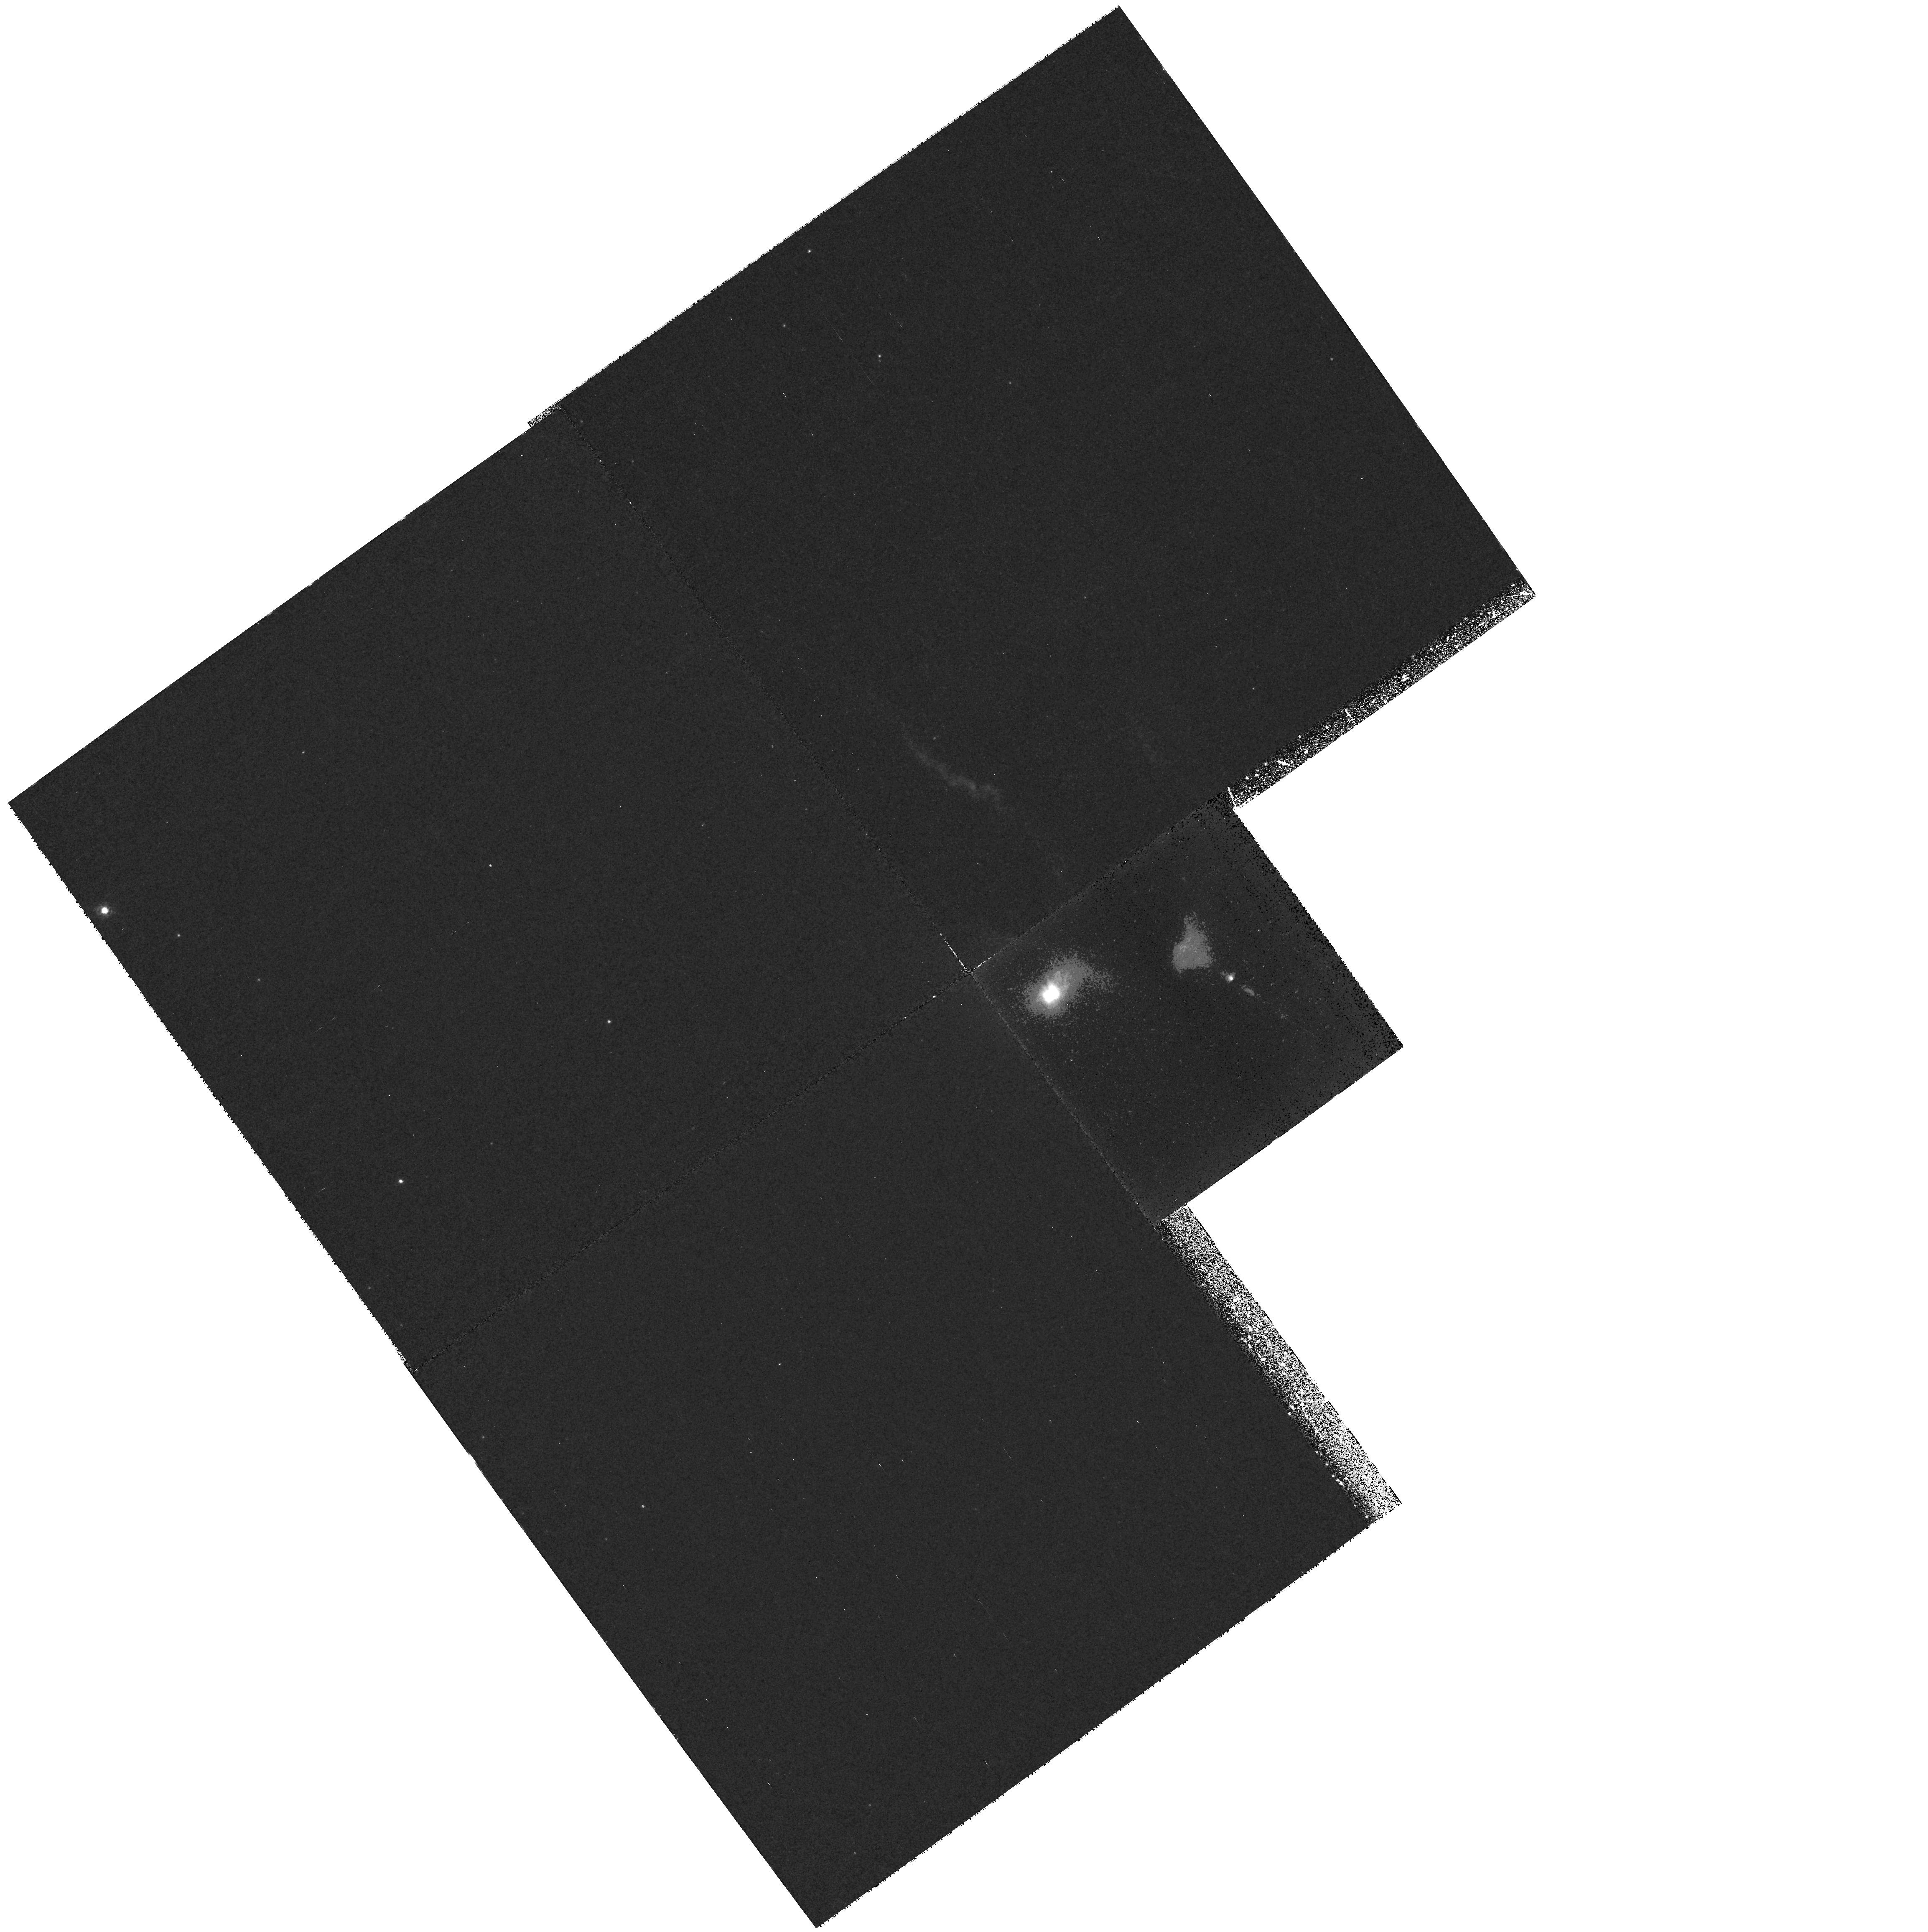
Target: FS-TAU. Instrument: WFPC2/PC. Filter: F673N. Exposure: 1.4 h. Observation ID: hst_6759_01_wfpc2_pc_f673n_u3ma01

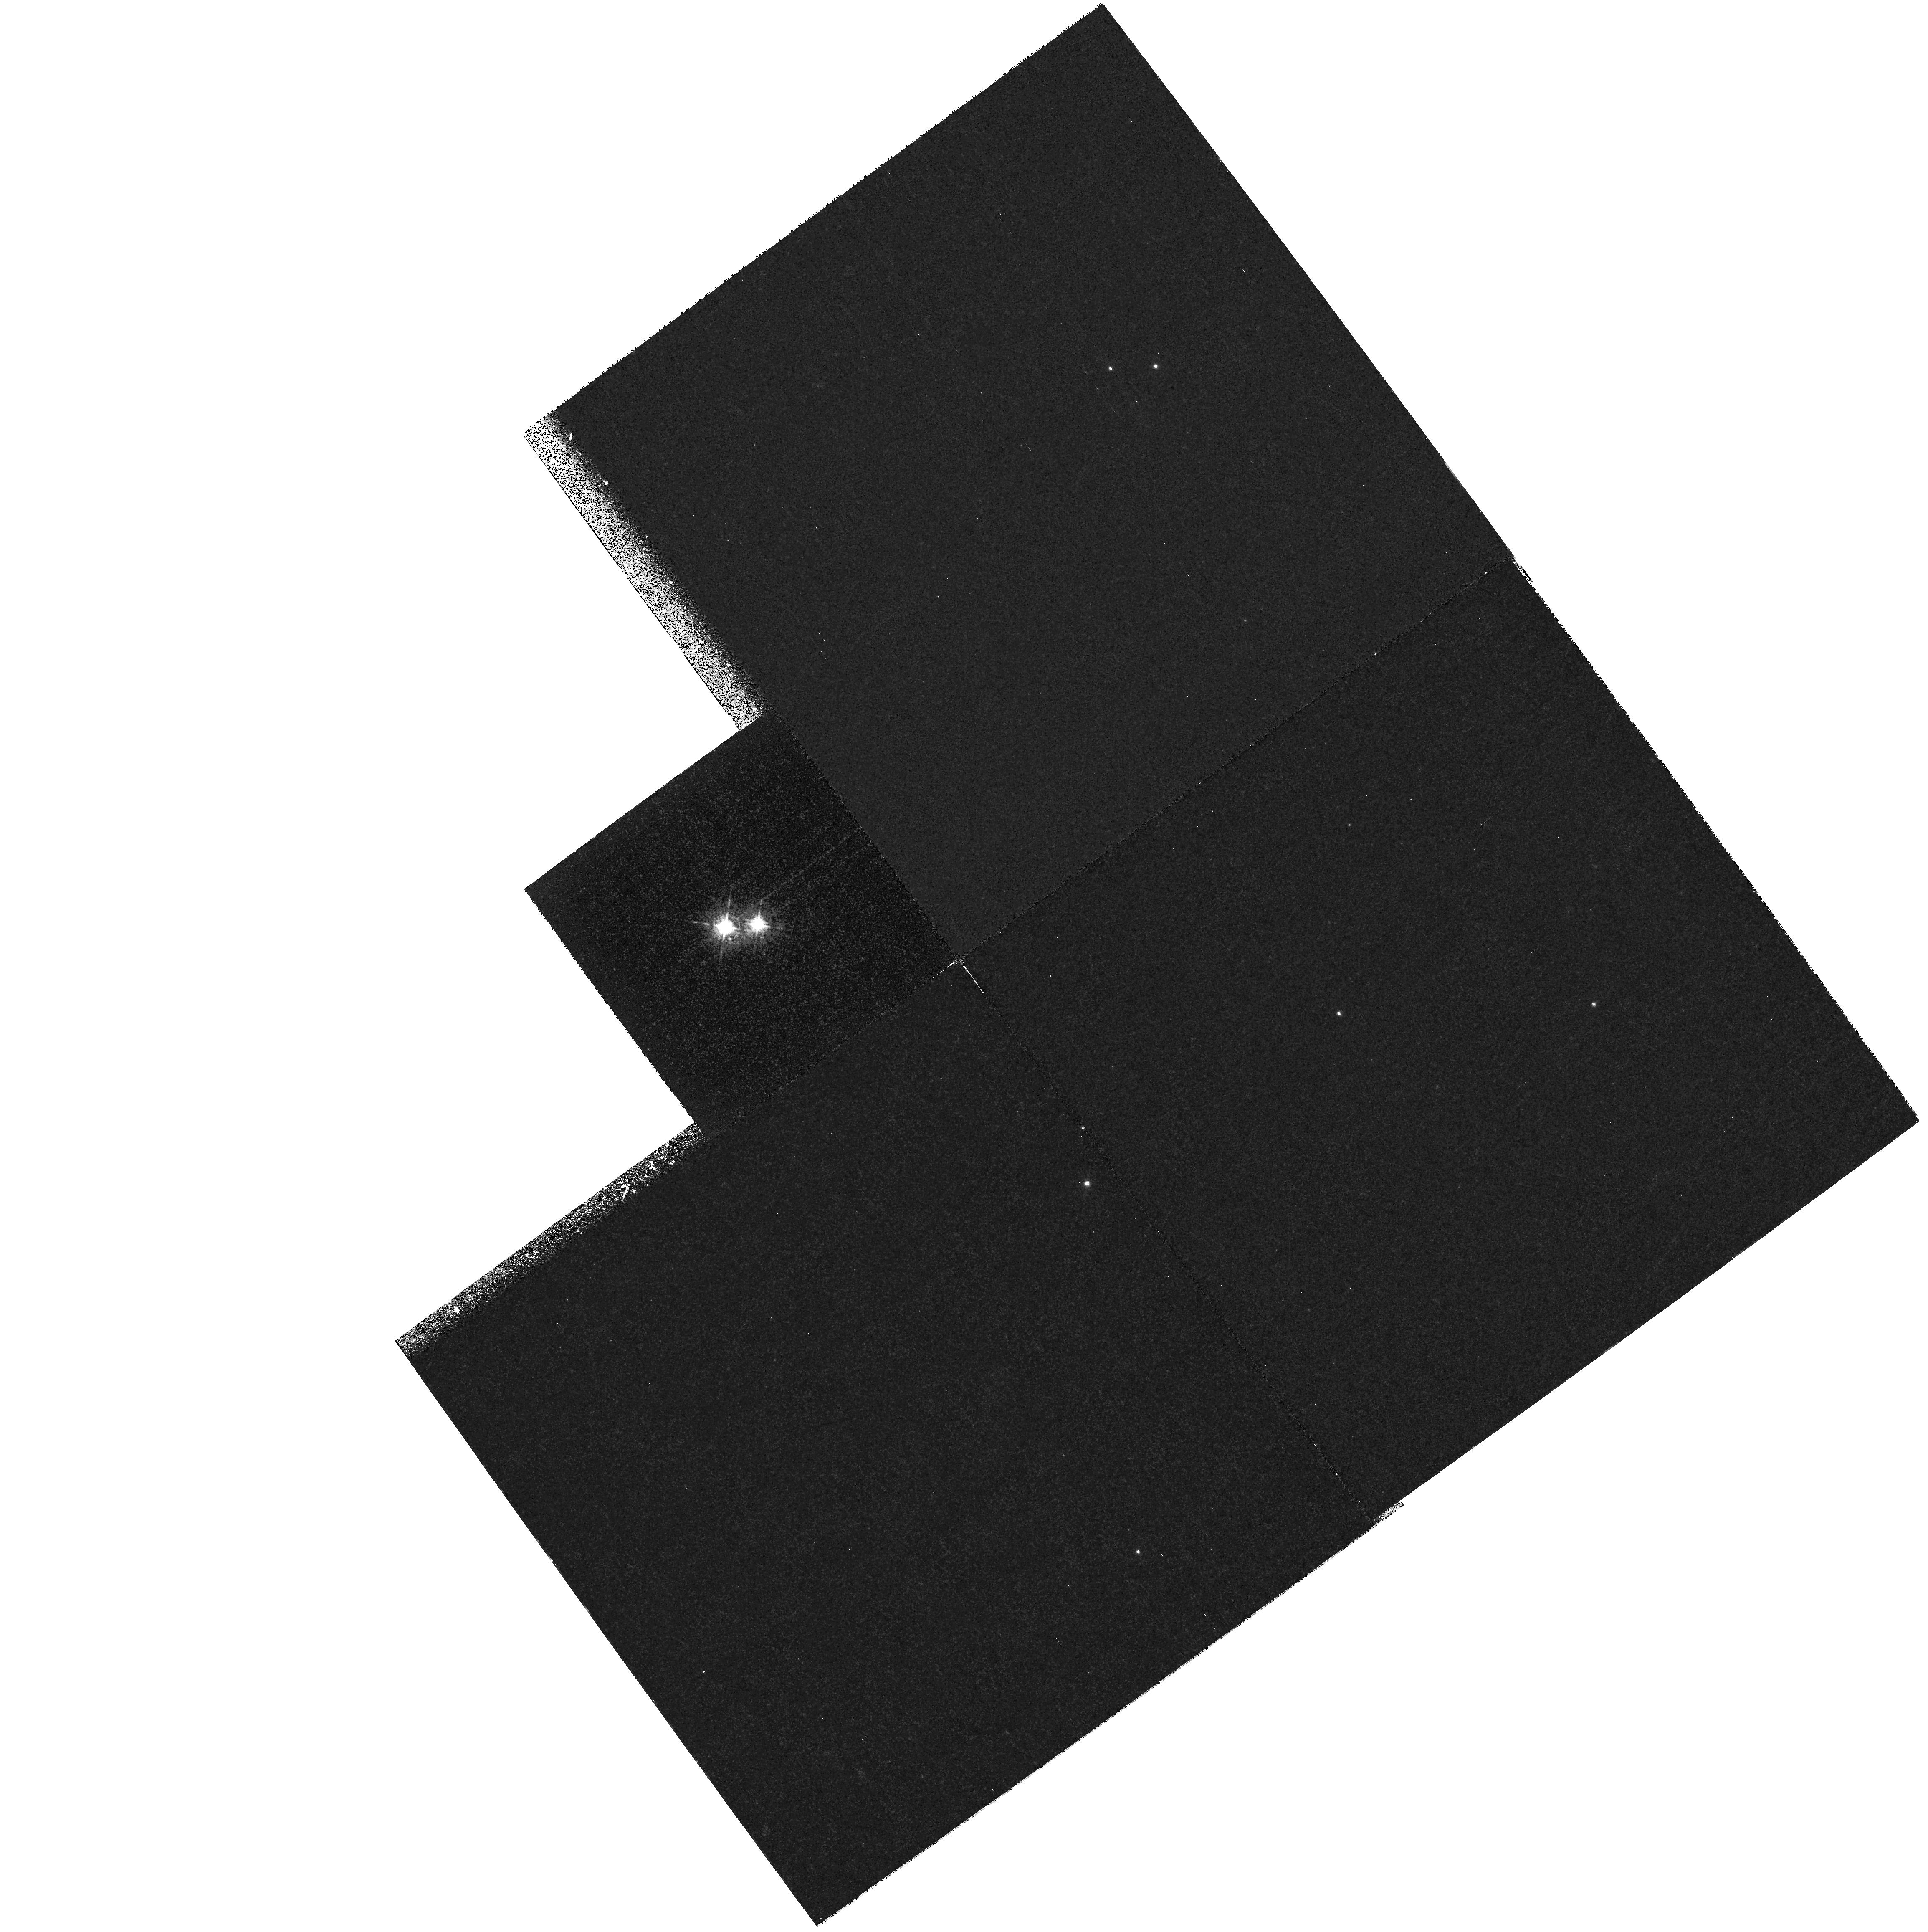
Target: UZ-TAU. Instrument: WFPC2/PC. Filter: F631N. Exposure: 52 min. Observation ID: hst_6759_02_wfpc2_pc_f631n_u3ma02

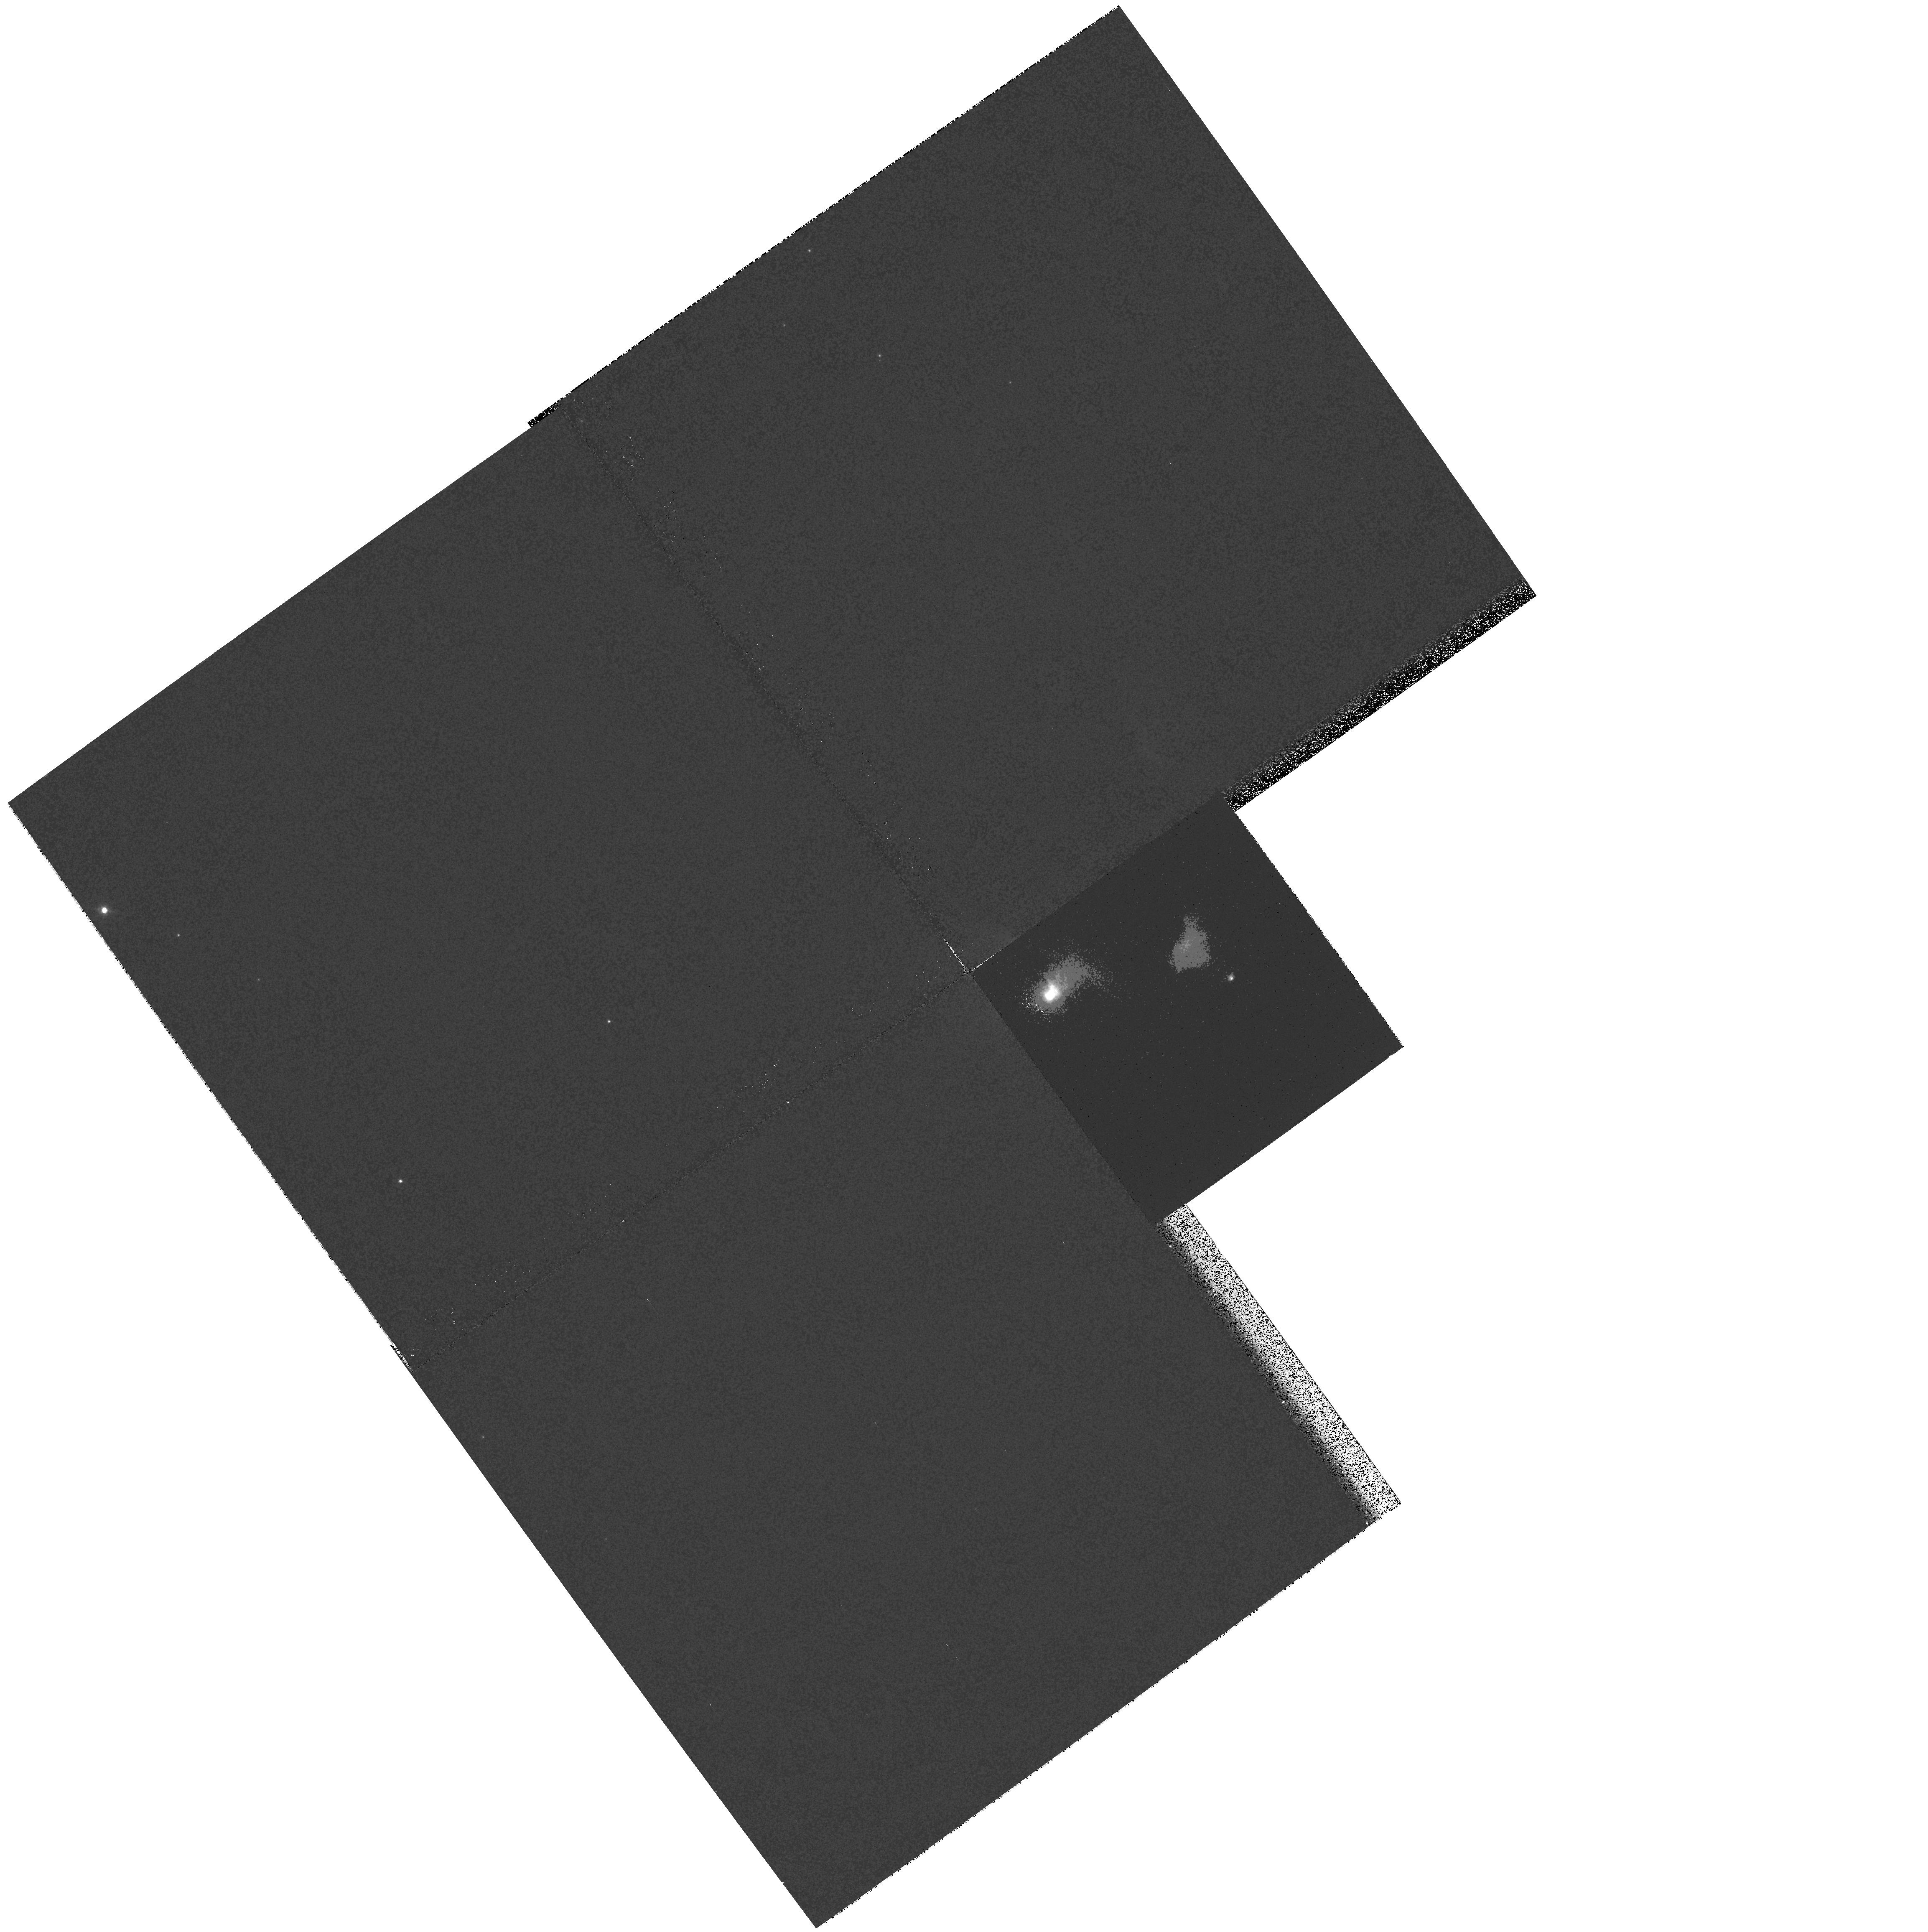
Target: FS-TAU. Instrument: WFPC2/PC. Filter: F569W. Exposure: 5 min. Observation ID: hst_6759_01_wfpc2_pc_f569w_u3ma01

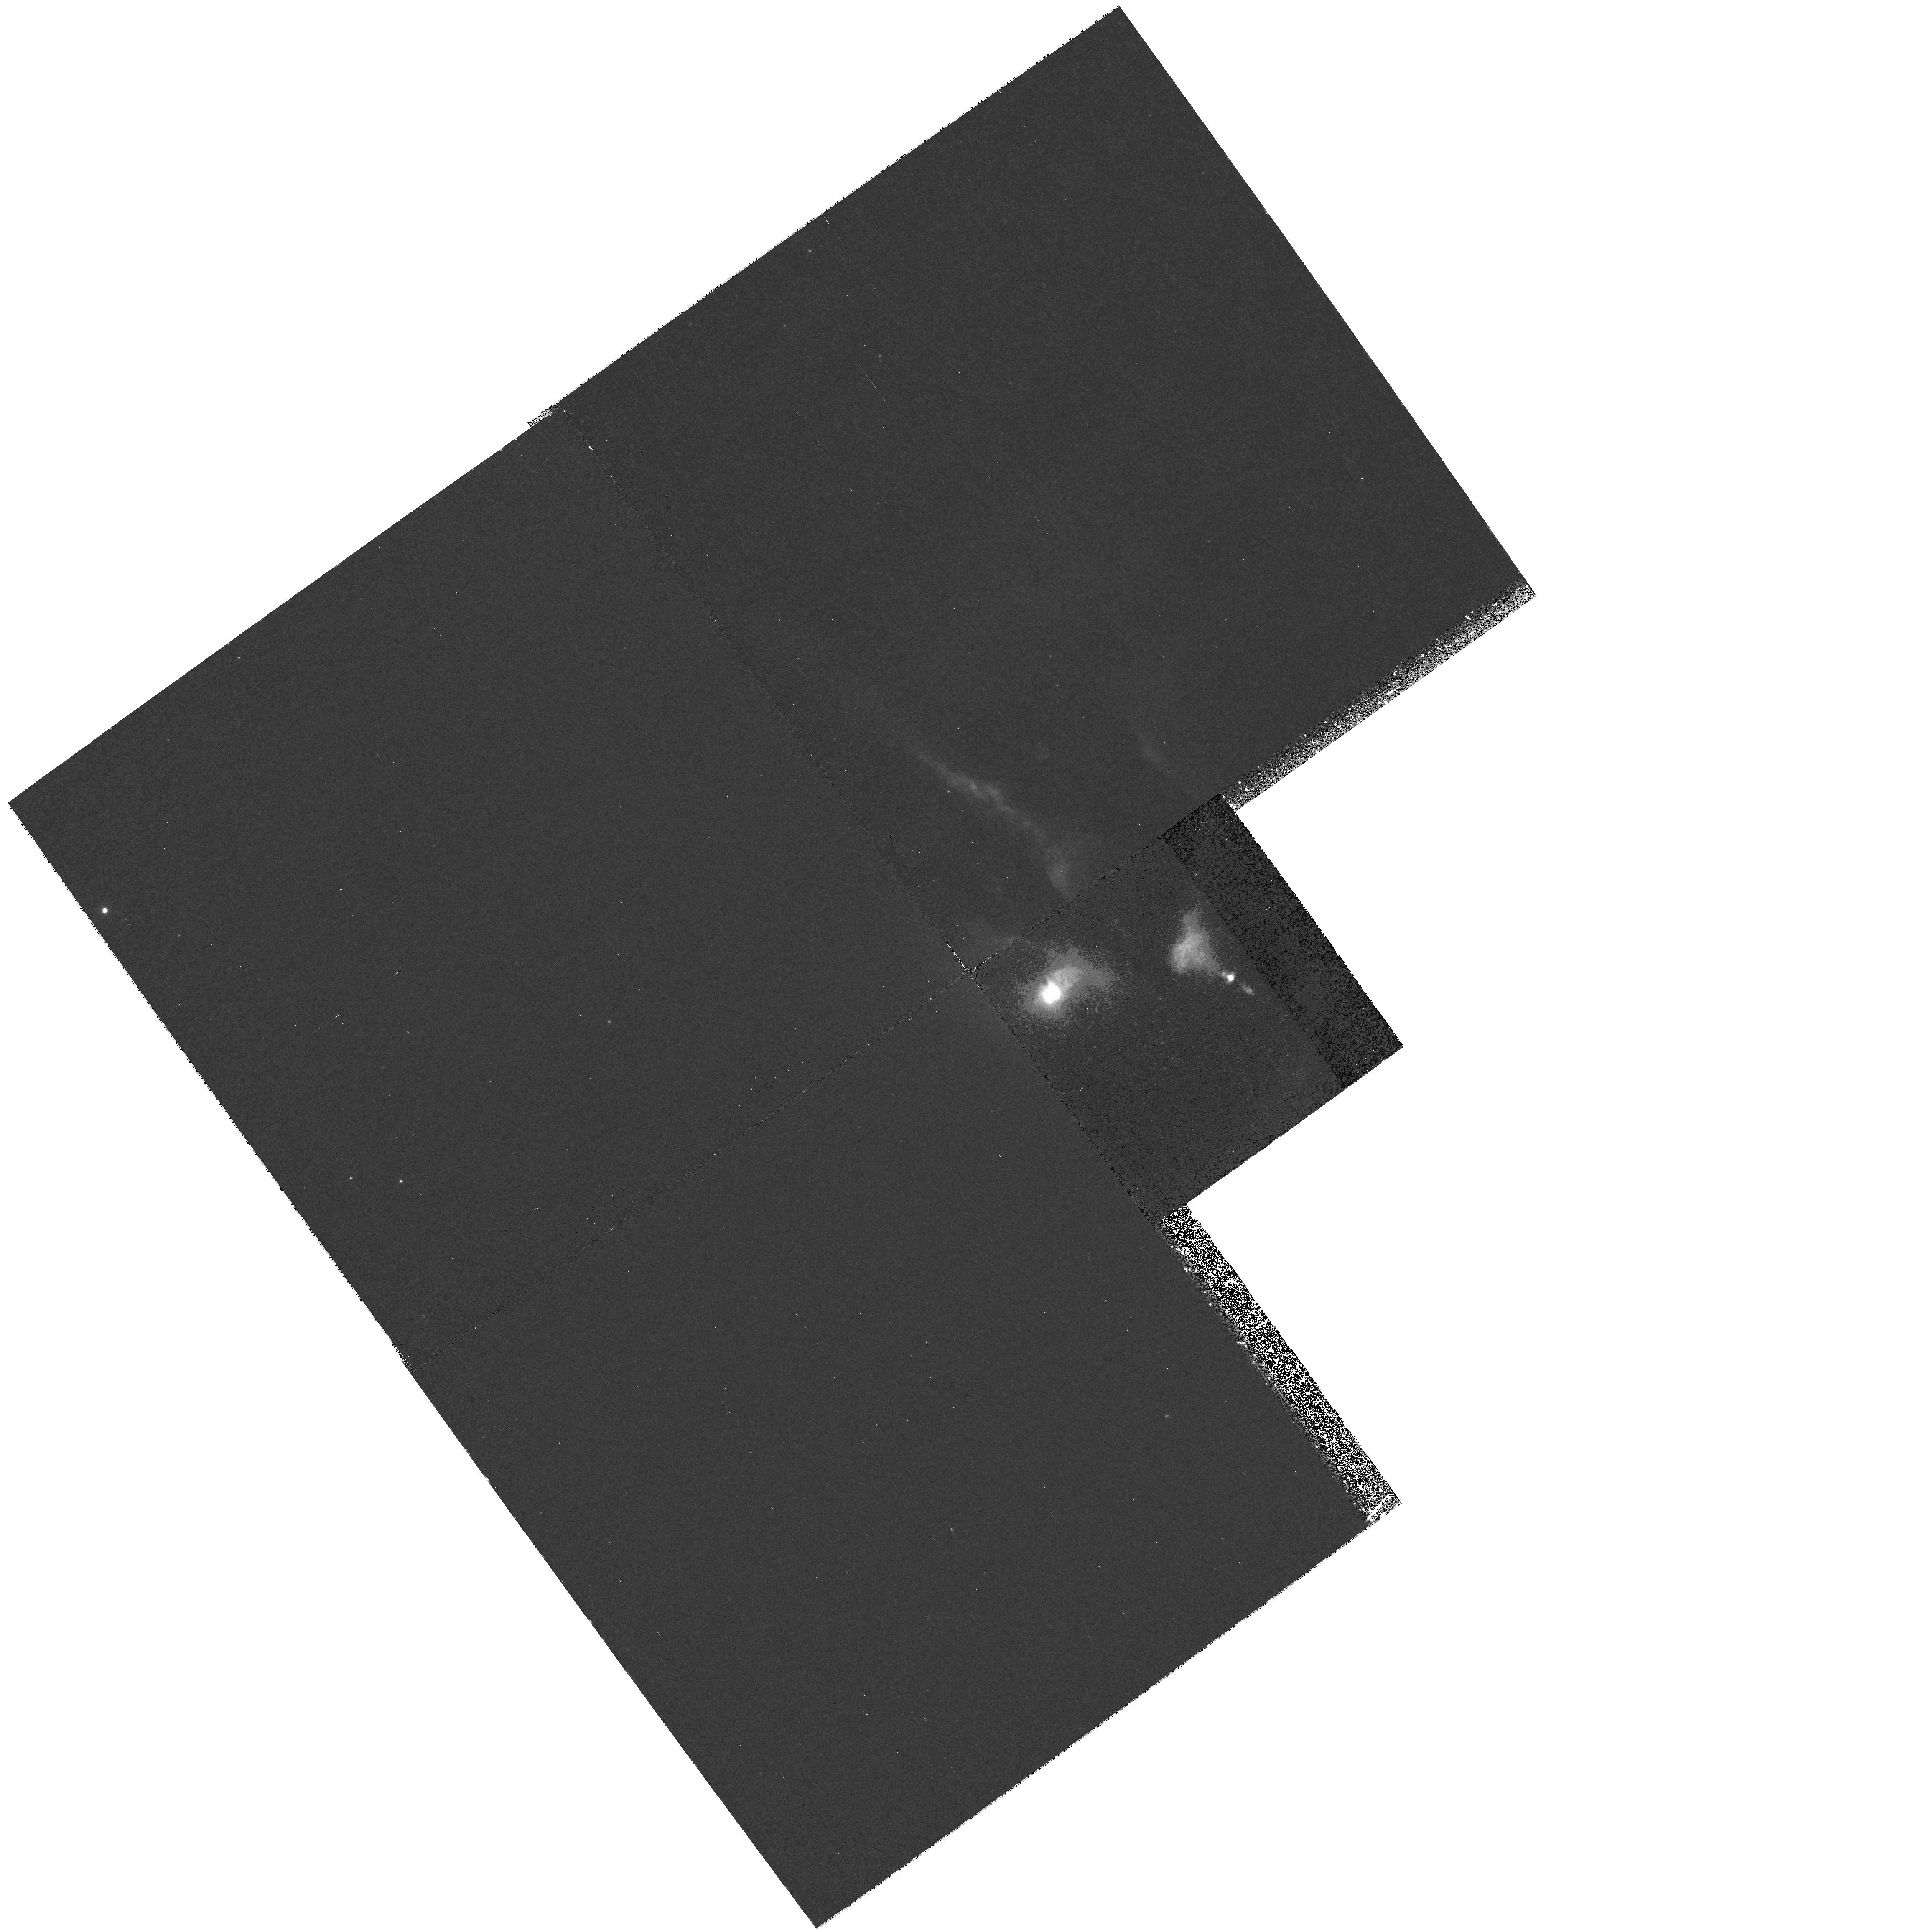
Target: FS-TAU. Instrument: WFPC2/PC. Filter: F656N. Exposure: 1.1 h. Observation ID: hst_6759_01_wfpc2_pc_f656n_u3ma01

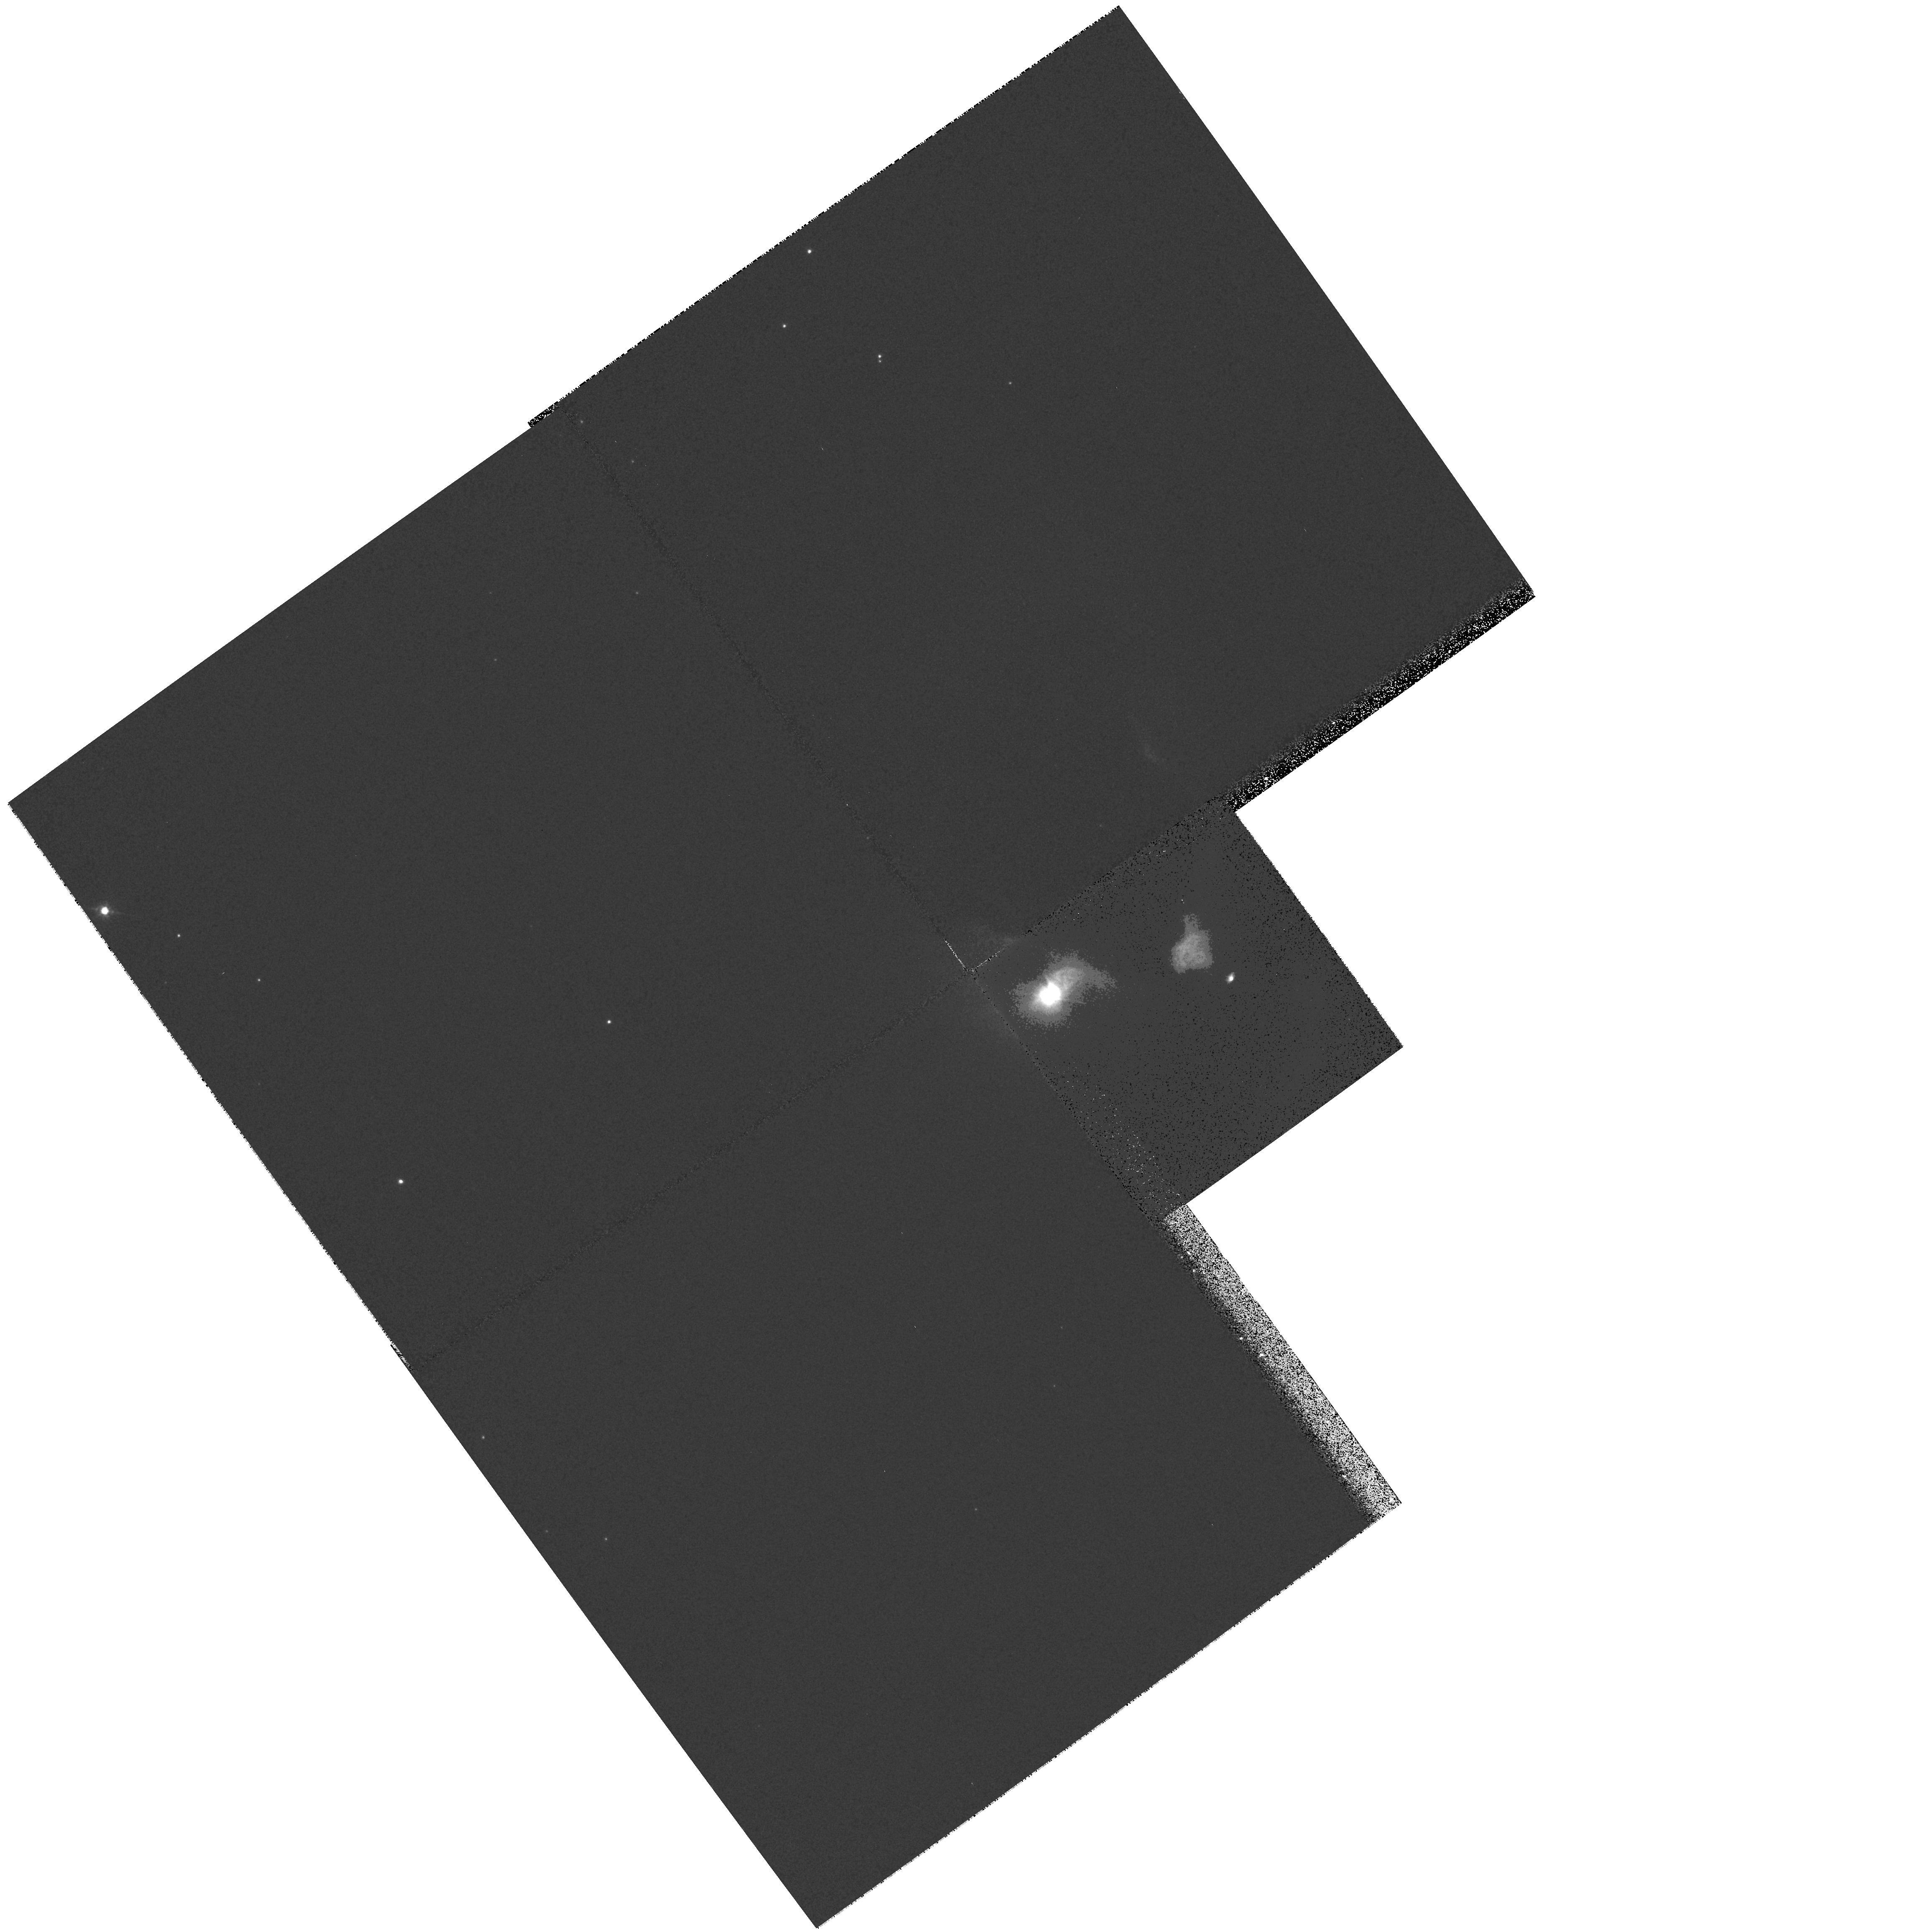
Target: FS-TAU. Instrument: WFPC2/PC. Filter: F791W. Exposure: 5 min. Observation ID: hst_6759_01_wfpc2_pc_f791w_u3ma01

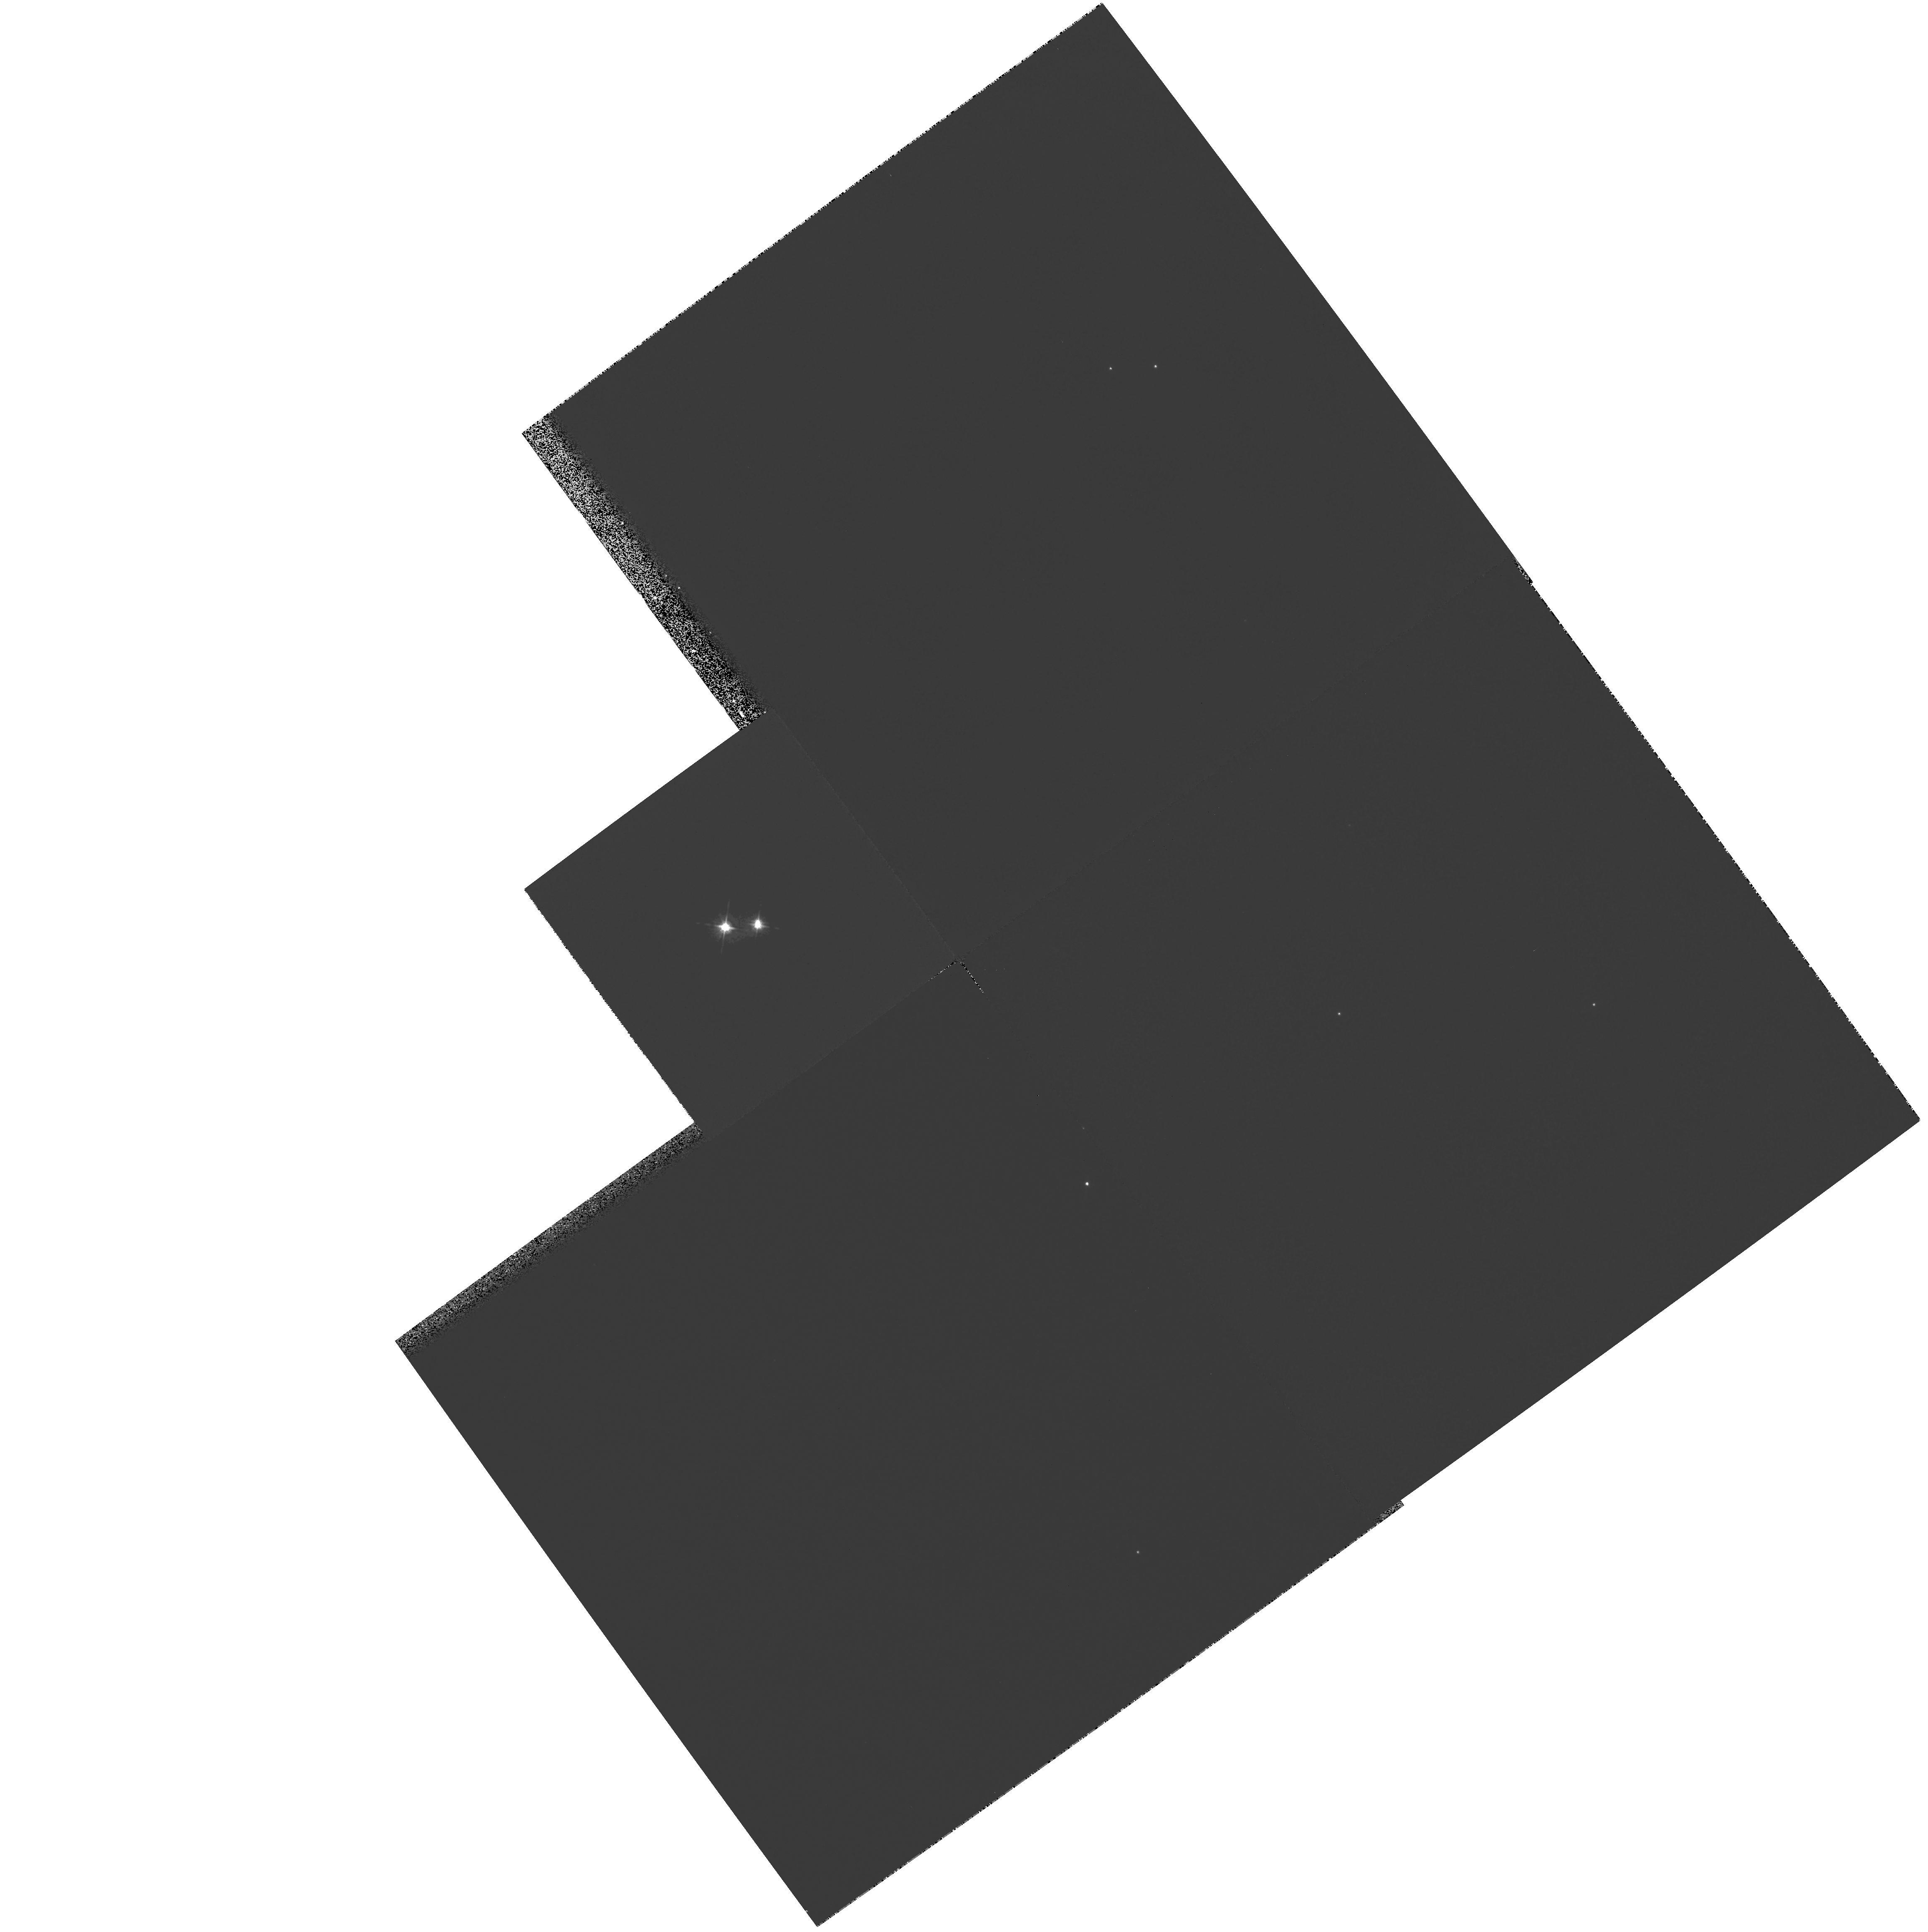
Target: UZ-TAU. Instrument: WFPC2/PC. Filter: F569W. Exposure: 6 min. Observation ID: hst_6759_02_wfpc2_pc_f569w_u3ma02

Imaging Arcsecond Scale Jets from Young Stars (PI: Eisloeffel, Jochen)

Although extended jets from young stellar objects (YSOs) represent a rather dramatic demonstration of the outflow phenomenon common to pre-main sequence stars, statistically this phase is short-lived with respect to the classical T Tauri phase. Generally speaking, it is the more heavily extincted, or even embedded, T Tauri stars that display such jets. Recently however we have found evidence that the jet phenomenon may be much more universal than previously thought. A long-slit spectroscopic survey by us now strongly suggests that the high velocity forbidden emission lines seen in many classical T Tauri stars arise from arcsecond or subarcsecond scale jets. The nature of these jets, even their morphology, is however not known even though they are much more common than their extended counterparts. We propose here to carry out the first detailed study of this phenomenon, a task that can only be undertaken using HST. Our proposal concentrates on imaging certain T Tauri stars in the nearby Taurus Auriga Dark Cloud where, on the basis of ground-based observations and theory, one stands an excellent chance of resolving these jets with the PC of the WFPC2. Our targets have also been specially chosen to give us additional information on the evolution of jets in close binaries, a topic about which virtually nothing is known.